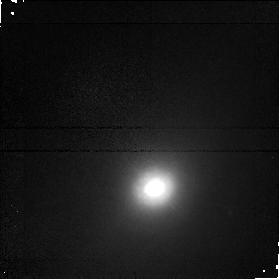
Target: NGC5347. Instrument: NICMOS/NIC1. Filter: F160W. Exposure: 17 min. Observation ID: n4m566020

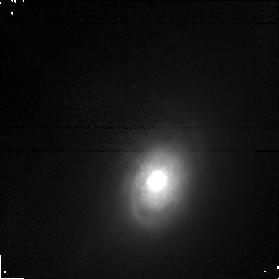
Target: NGC3786. Instrument: NICMOS/NIC1. Filter: F160W. Exposure: 17 min. Observation ID: n4m507020

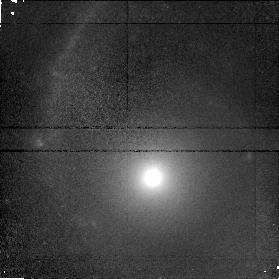
Target: NGC3362. Instrument: NICMOS/NIC1. Filter: F160W. Exposure: 17 min. Observation ID: n4m505020

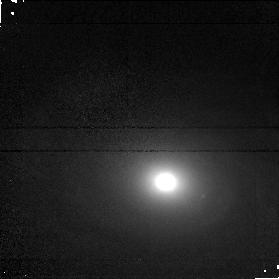
Target: UGC6100. Instrument: NICMOS/NIC1. Filter: F160W. Exposure: 17 min. Observation ID: n4m506020

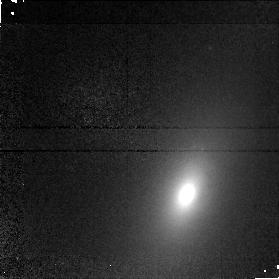
Target: NGC5252. Instrument: NICMOS/NIC1. Filter: F110W. Exposure: 17 min. Observation ID: n4m511010

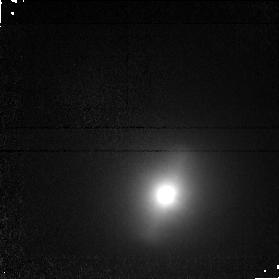
Target: NGC5283. Instrument: NICMOS/NIC1. Filter: F110W. Exposure: 17 min. Observation ID: n4m513010

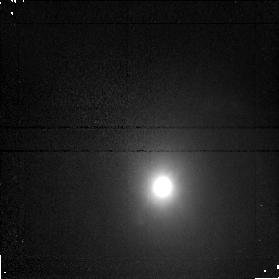
Target: MRK461. Instrument: NICMOS/NIC1. Filter: F160W. Exposure: 17 min. Observation ID: n4m515020

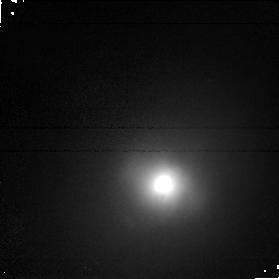
Target: NGC5929. Instrument: NICMOS/NIC1. Filter: F160W. Exposure: 17 min. Observation ID: n4m520020

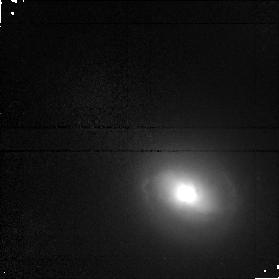
Target: MRK573. Instrument: NICMOS/NIC1. Filter: F110W. Exposure: 17 min. Observation ID: n4m502010

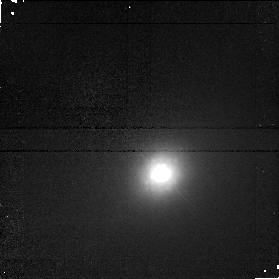
Target: UM146. Instrument: NICMOS/NIC1. Filter: F160W. Exposure: 17 min. Observation ID: n4m503020

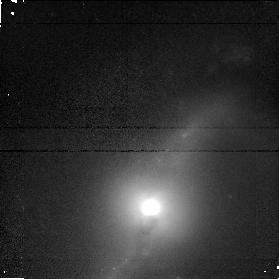
Target: MRK471. Instrument: NICMOS/NIC1. Filter: F160W. Exposure: 17 min. Observation ID: n4m517020

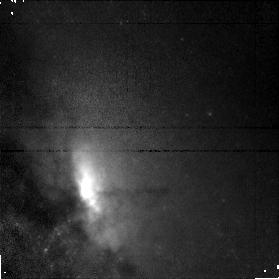
Target: NGC4388. Instrument: NICMOS/NIC1. Filter: F110W. Exposure: 17 min. Observation ID: n4m559010

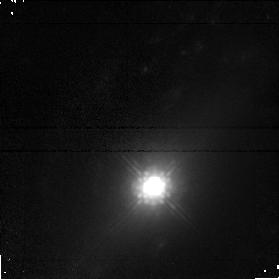
Target: NGC7674. Instrument: NICMOS/NIC1. Filter: F160W. Exposure: 17 min. Observation ID: n4m521020

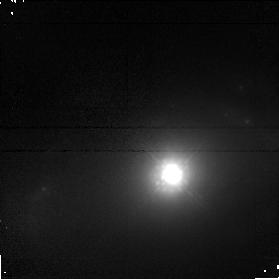
Target: NGC5674. Instrument: NICMOS/NIC1. Filter: F160W. Exposure: 17 min. Observation ID: n4m518020

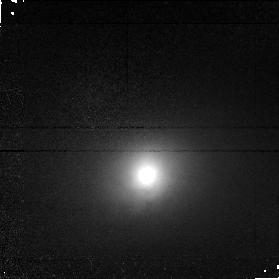
Target: NGC5695. Instrument: NICMOS/NIC1. Filter: F110W. Exposure: 17 min. Observation ID: n4m519010

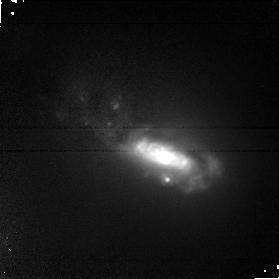
Target: NGC5256. Instrument: NICMOS/NIC1. Filter: F160W. Exposure: 17 min. Observation ID: n4m512020

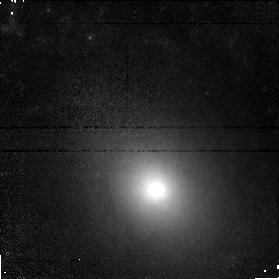
Target: NGC3982. Instrument: NICMOS/NIC1. Filter: F110W. Exposure: 17 min. Observation ID: n4m508010

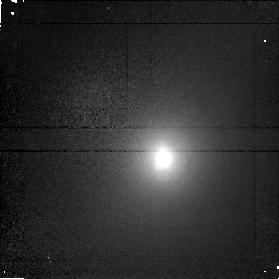
Target: NGC7682. Instrument: NICMOS/NIC1. Filter: F110W. Exposure: 17 min. Observation ID: n4m522010

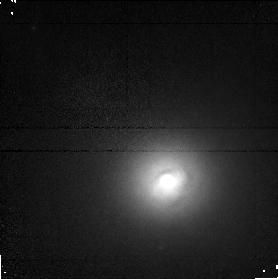
Target: NGC5273. Instrument: NICMOS/NIC1. Filter: F110W. Exposure: 17 min. Observation ID: n4m514010

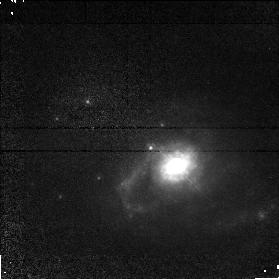
Target: MRK334. Instrument: NICMOS/NIC1. Filter: F110W. Exposure: 17 min. Observation ID: n4m501010

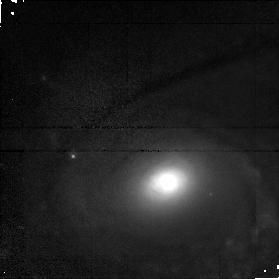
Target: NGC1144. Instrument: NICMOS/NIC1. Filter: F110W. Exposure: 17 min. Observation ID: n4m504010

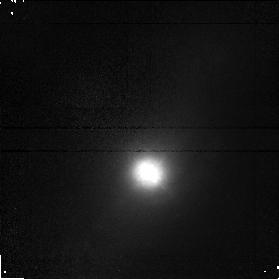
Target: UGC12138. Instrument: NICMOS/NIC1. Filter: F110W. Exposure: 17 min. Observation ID: n4m523010

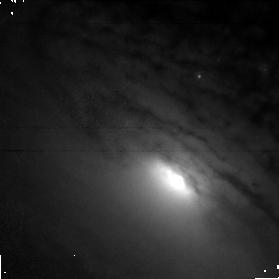
Target: NGC5033. Instrument: NICMOS/NIC1. Filter: F110W. Exposure: 17 min. Observation ID: n4m510010

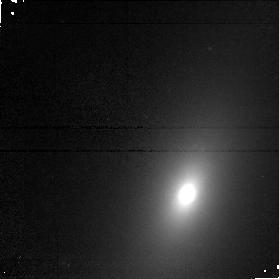
Target: NGC5252. Instrument: NICMOS/NIC1. Filter: F160W. Exposure: 17 min. Observation ID: n4m511020

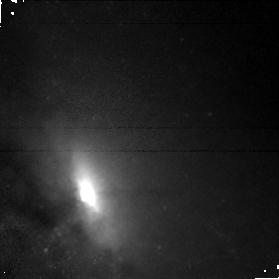
Target: NGC4388. Instrument: NICMOS/NIC1. Filter: F160W. Exposure: 17 min. Observation ID: n4m559020

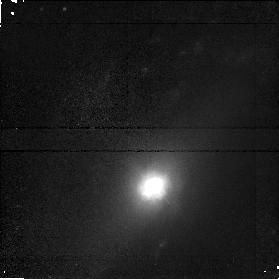
Target: NGC7674. Instrument: NICMOS/NIC1. Filter: F110W. Exposure: 17 min. Observation ID: n4m521010

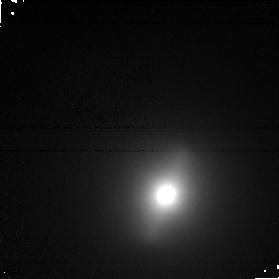
Target: NGC5283. Instrument: NICMOS/NIC1. Filter: F160W. Exposure: 17 min. Observation ID: n4m513020

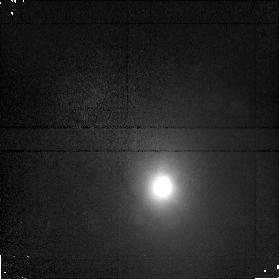
Target: MRK461. Instrument: NICMOS/NIC1. Filter: F110W. Exposure: 17 min. Observation ID: n4m515010

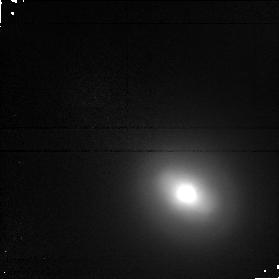
Target: MRK573. Instrument: NICMOS/NIC1. Filter: F160W. Exposure: 17 min. Observation ID: n4m502020

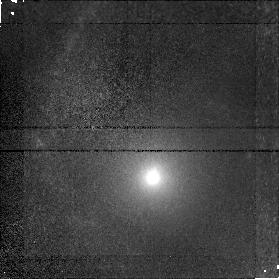
Target: NGC3362. Instrument: NICMOS/NIC1. Filter: F110W. Exposure: 17 min. Observation ID: n4m505010

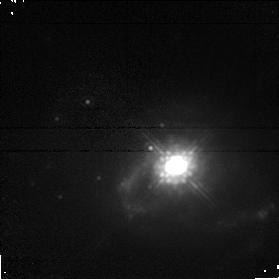
Target: MRK334. Instrument: NICMOS/NIC1. Filter: F160W. Exposure: 17 min. Observation ID: n4m501020

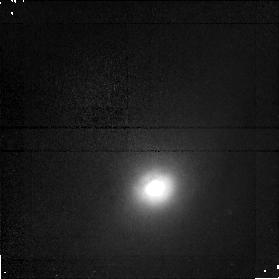
Target: NGC5347. Instrument: NICMOS/NIC1. Filter: F110W. Exposure: 17 min. Observation ID: n4m566010

NICMOS Imaging of the Dusty CfA Seyfert Nuclei (PI: Pogge, Richard W.)

Are the differences between Seyfert 1s and 2s due to orientation of the central source relative to our line of sight (the Unified Models), or are do they represent different evolutionary states of AGNs? WFPC2 images of 40 Seyfert galaxies found by the CfA Redshift Survey reveal a striking difference between the general appearances of Seyfert 1s and Seyfert 2s at subarcsecond scales. On one hand, this is roughly consistent with the expectations of the Unified picture: the Seyfert 1 nuclei are all very bright and saturated, while the Seyfert 2s are considerably fainter. However, many of the Seyfert 2s have nuclei clearly being obscured by circumnuclear dust on 100 pc scales in the host galaxies. Are strongly stellar Seyfert 1 nuclei lurking behind these dust lanes? Or are they dusty because they are recently formed/rejuvenated, as suggested by the evolutionary picture? We propose to obtain J and H-band NICMOS Camera 1 images of the dusty Seyfert 2s in the CfA sample to resolve this issue. Combined with archival WFPC2 images, the VJH colors can be used to derive the total line-of-sight extinction (measuring the amount of cold interstellar material in the circumnuclear regions) and trace changes in the stellar population. These data will allow us to determine if the Seyfert 1/2 dichotomy is best explained by the unified model, the evolutionary picture, or a combination of both of these scenarios.